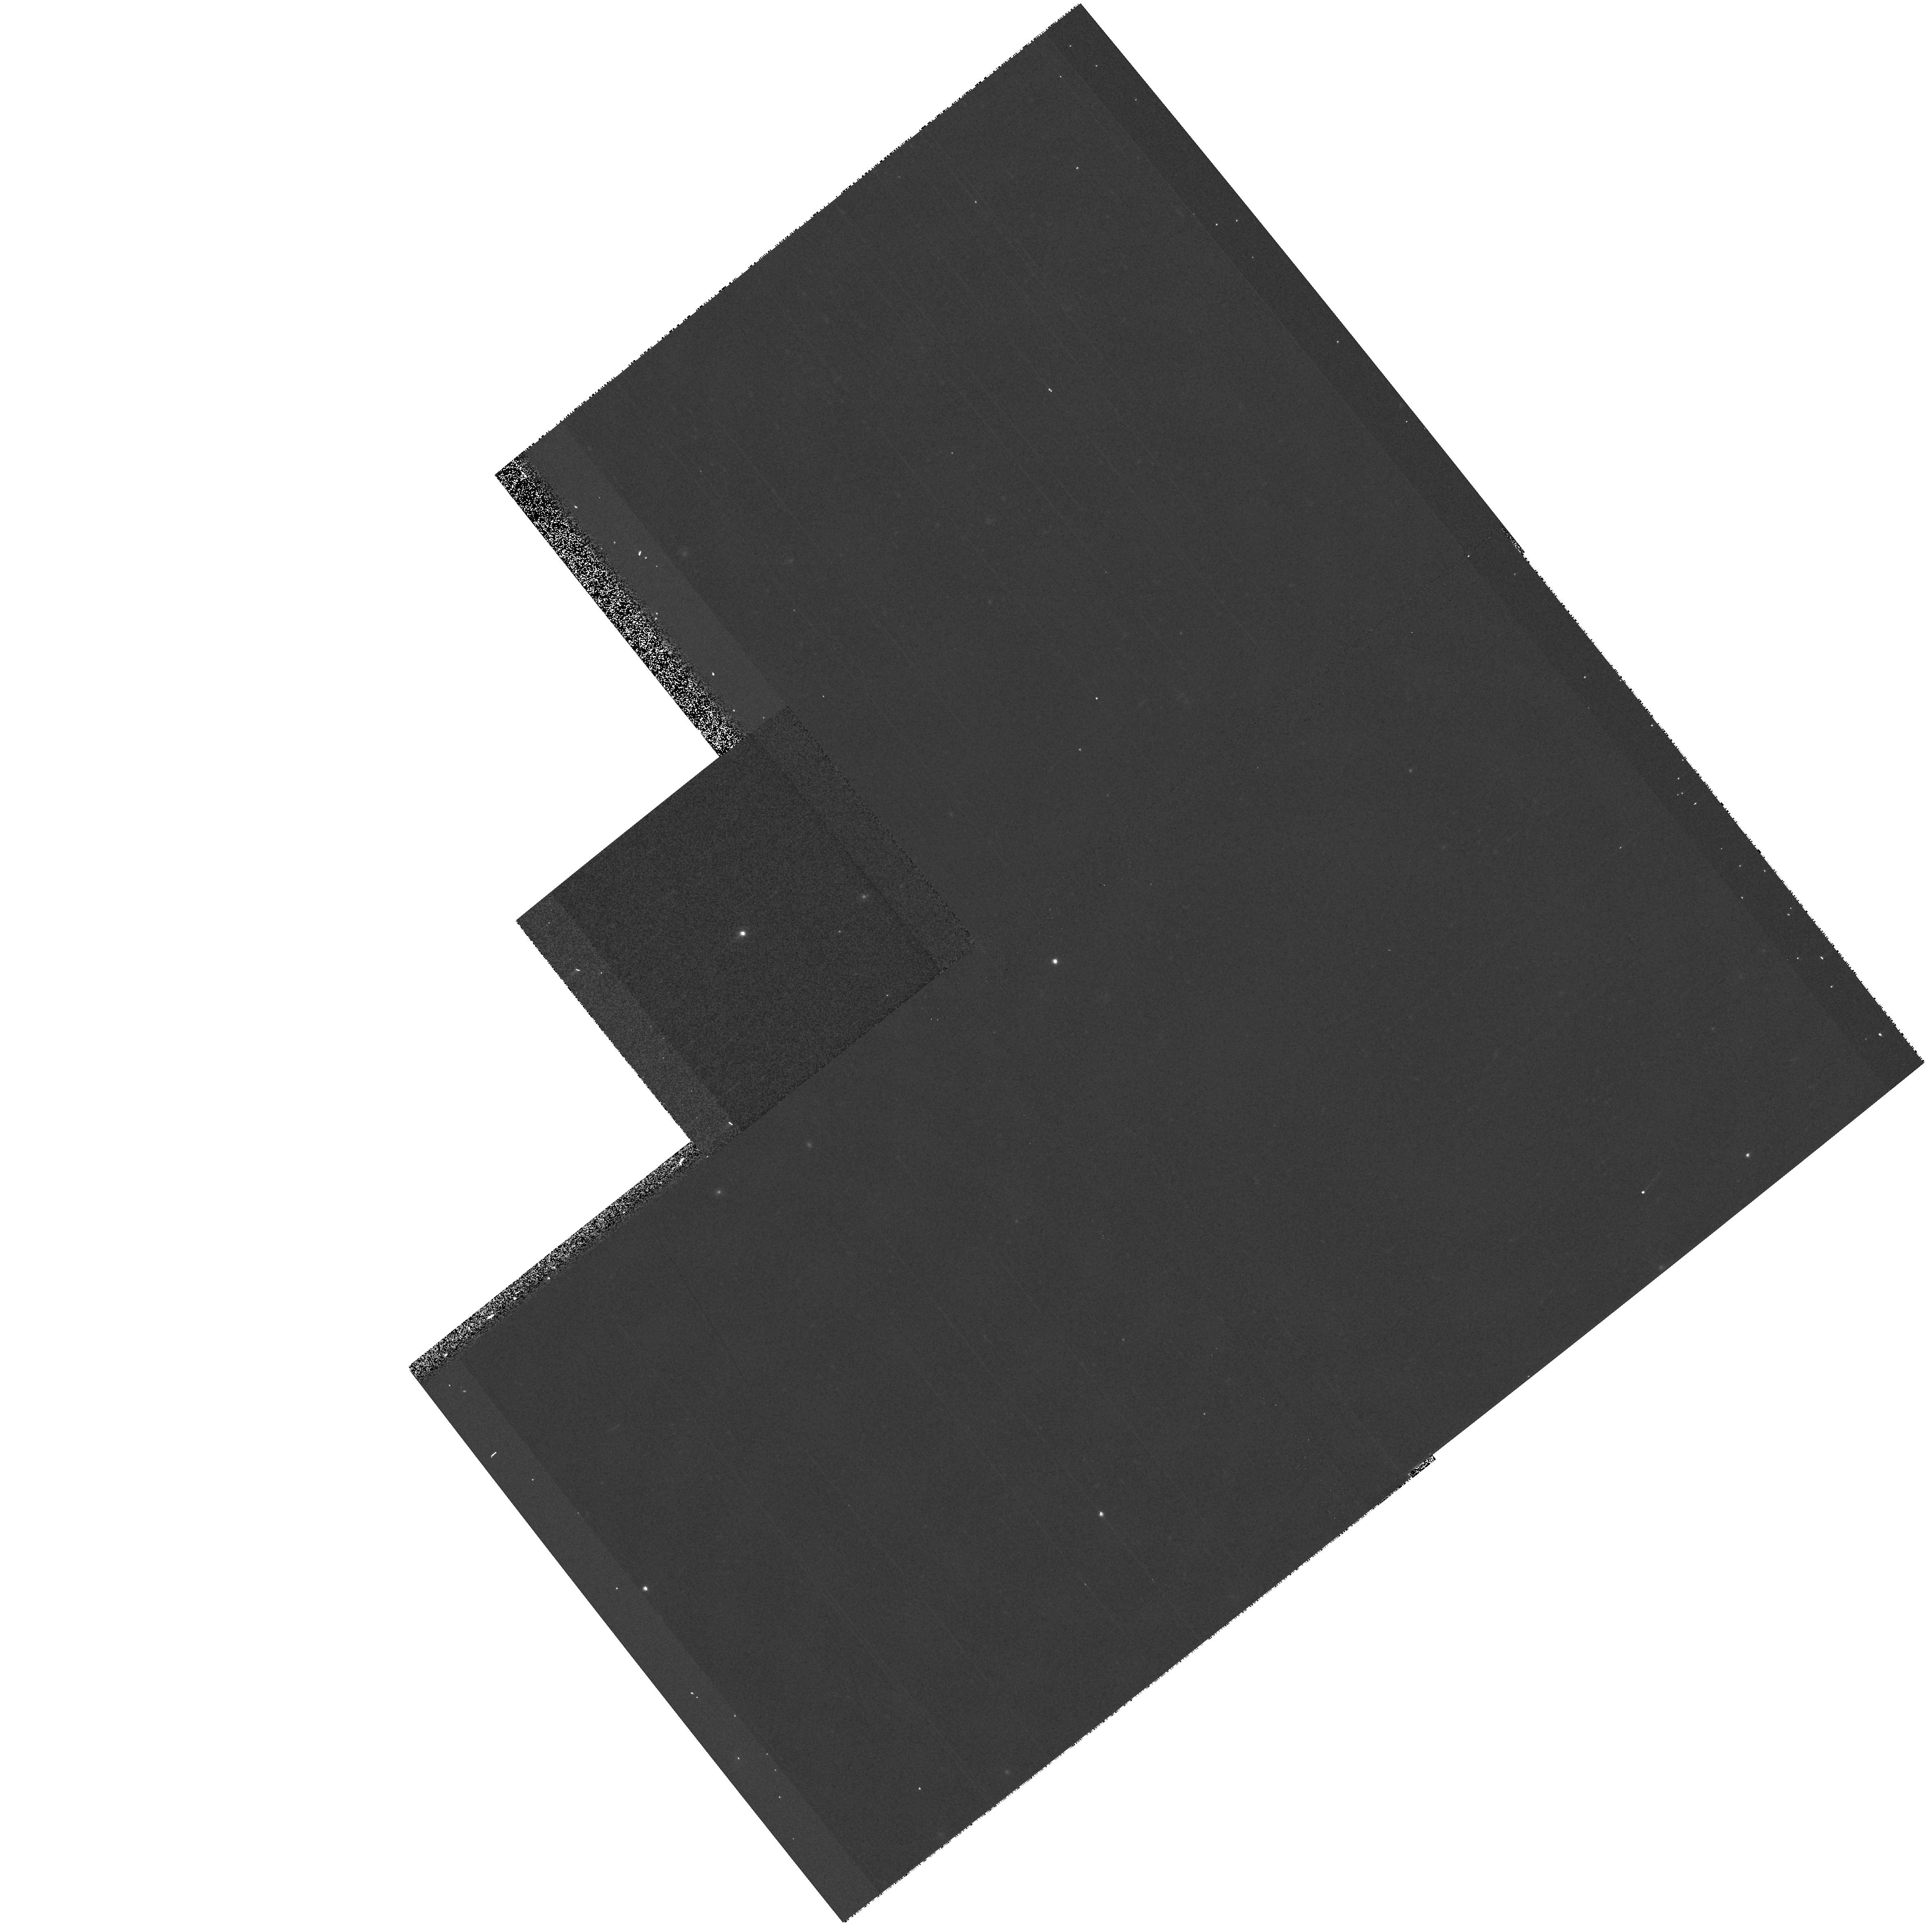
Target: 2M0036+18. Instrument: WFPC2/PC. Filter: F702W. Exposure: 3 min. Observation ID: hst_10078_03_wfpc2_pc_f702w_u8wk03

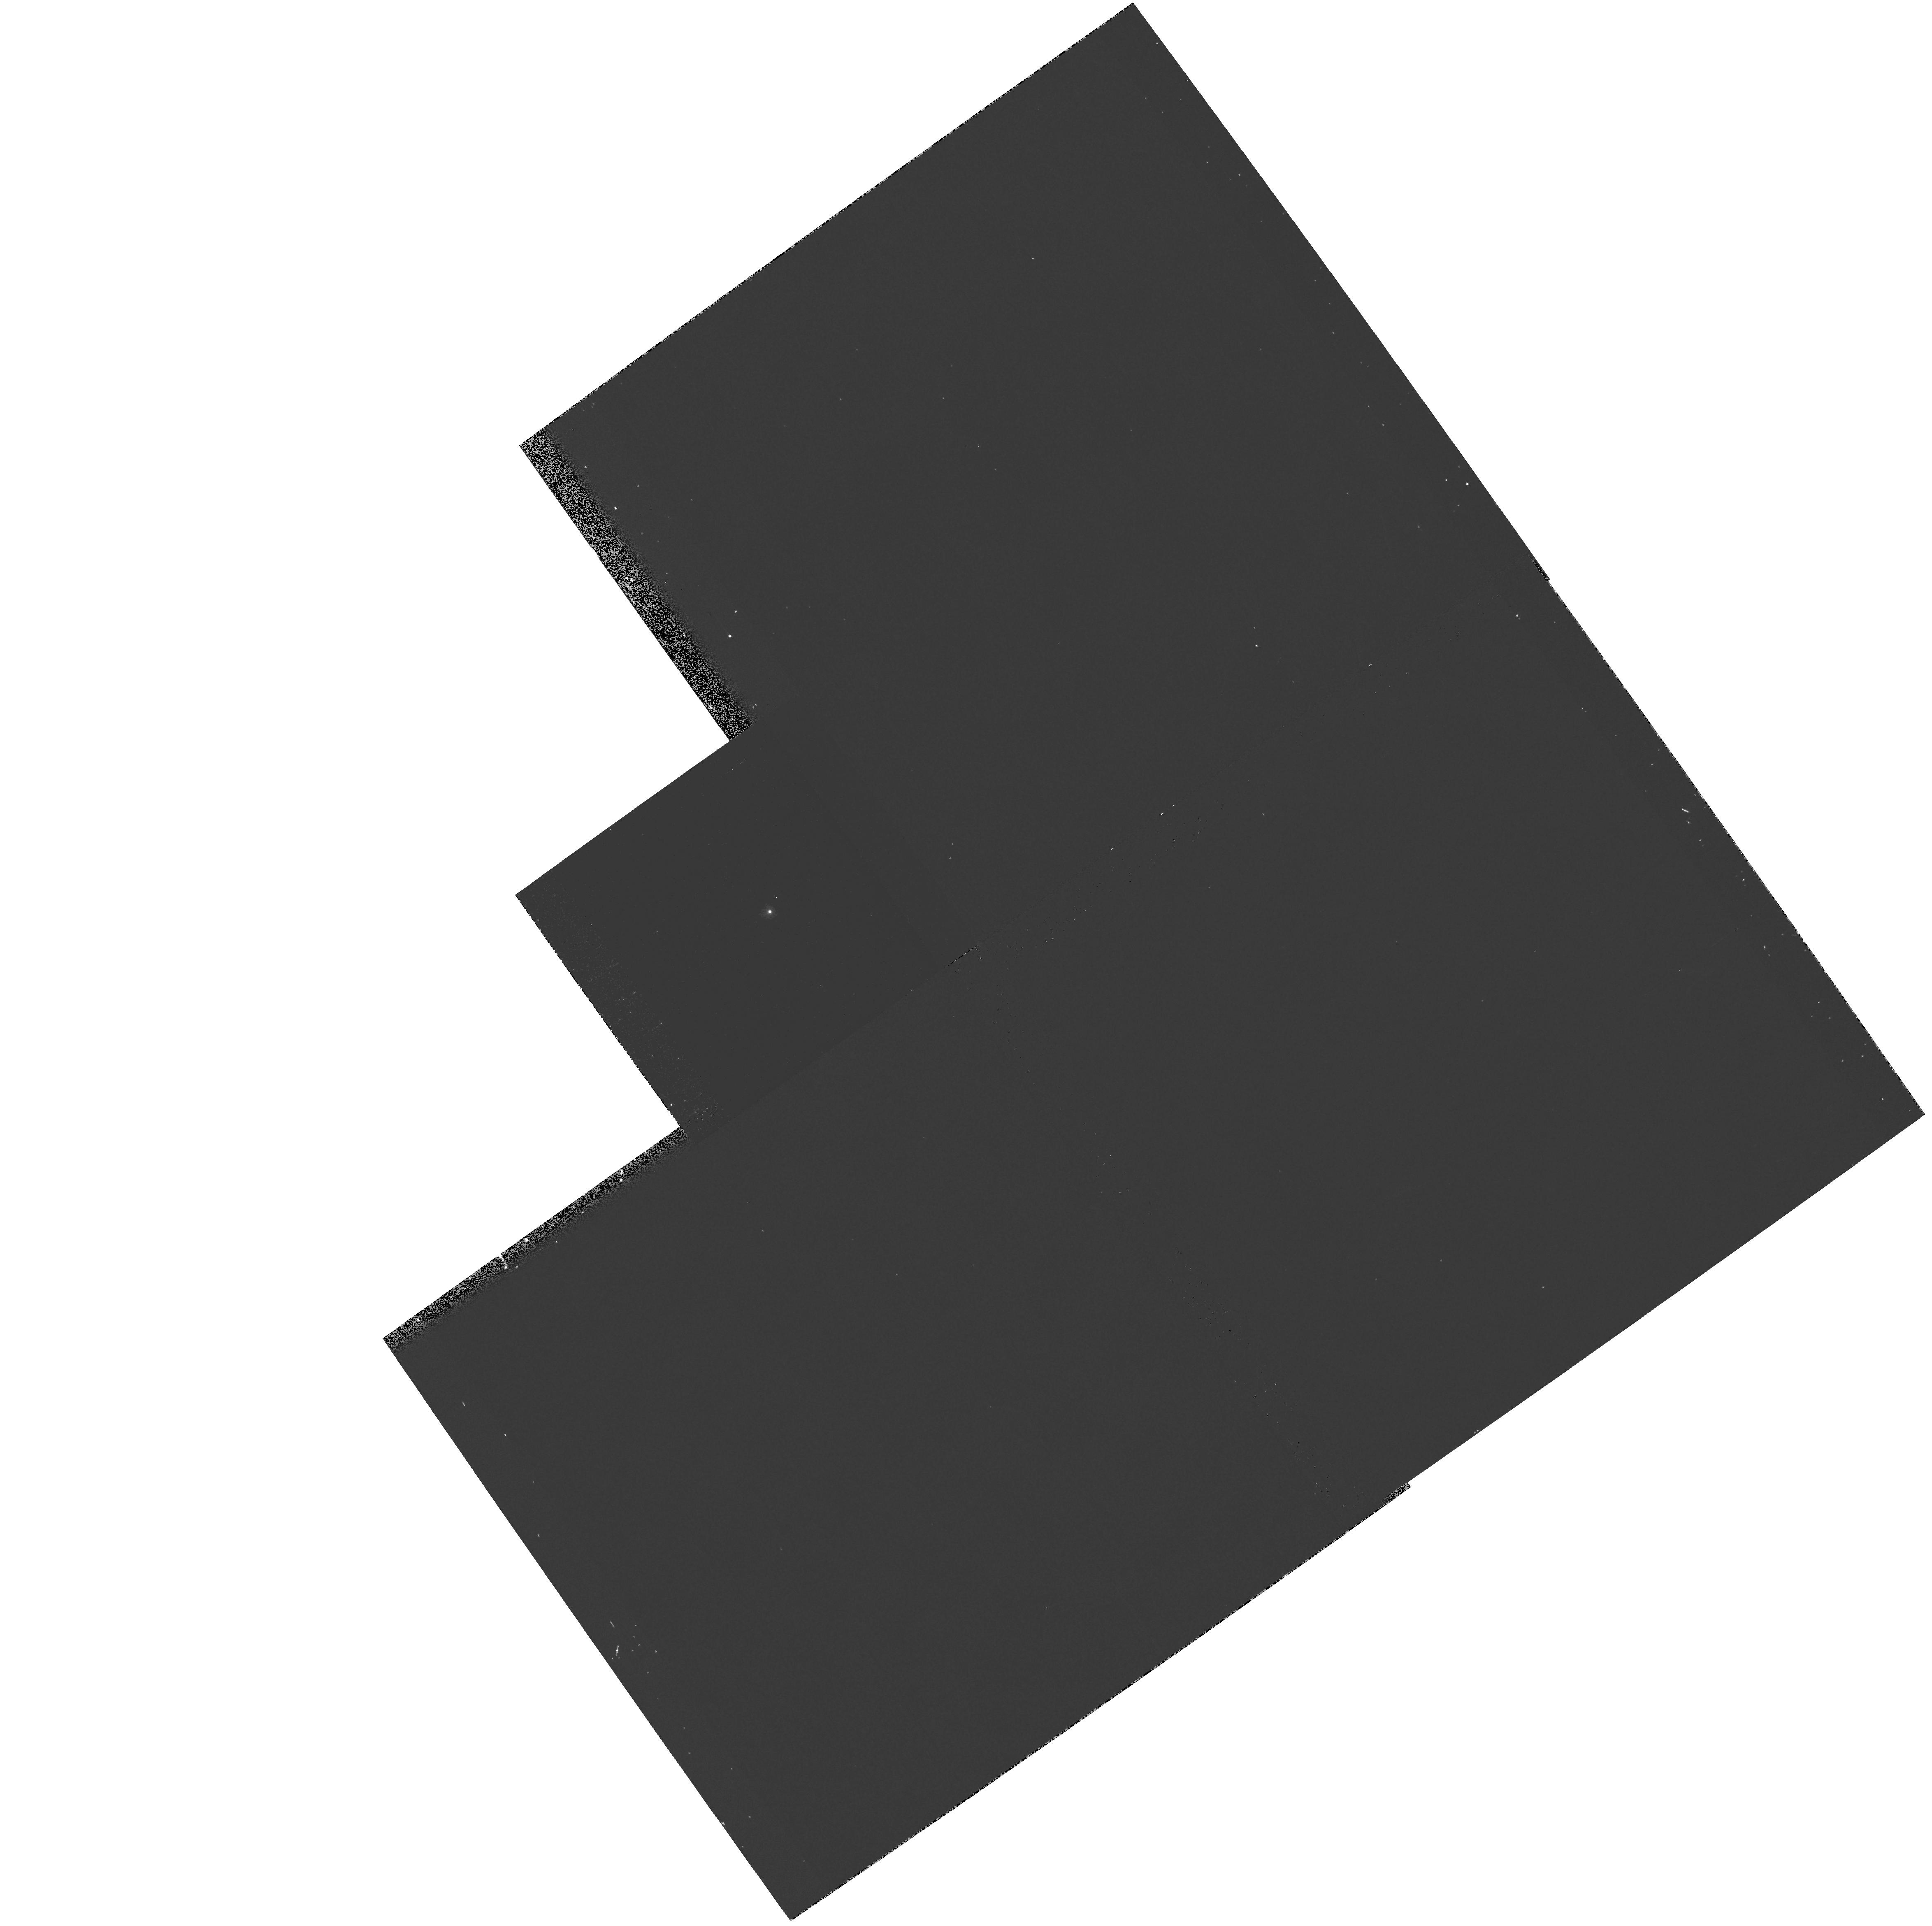
Target: BD+17D4708. Instrument: WFPC2/PC. Filter: F185W. Exposure: 6 min. Observation ID: hst_10078_01_wfpc2_pc_f185w_u8wk01

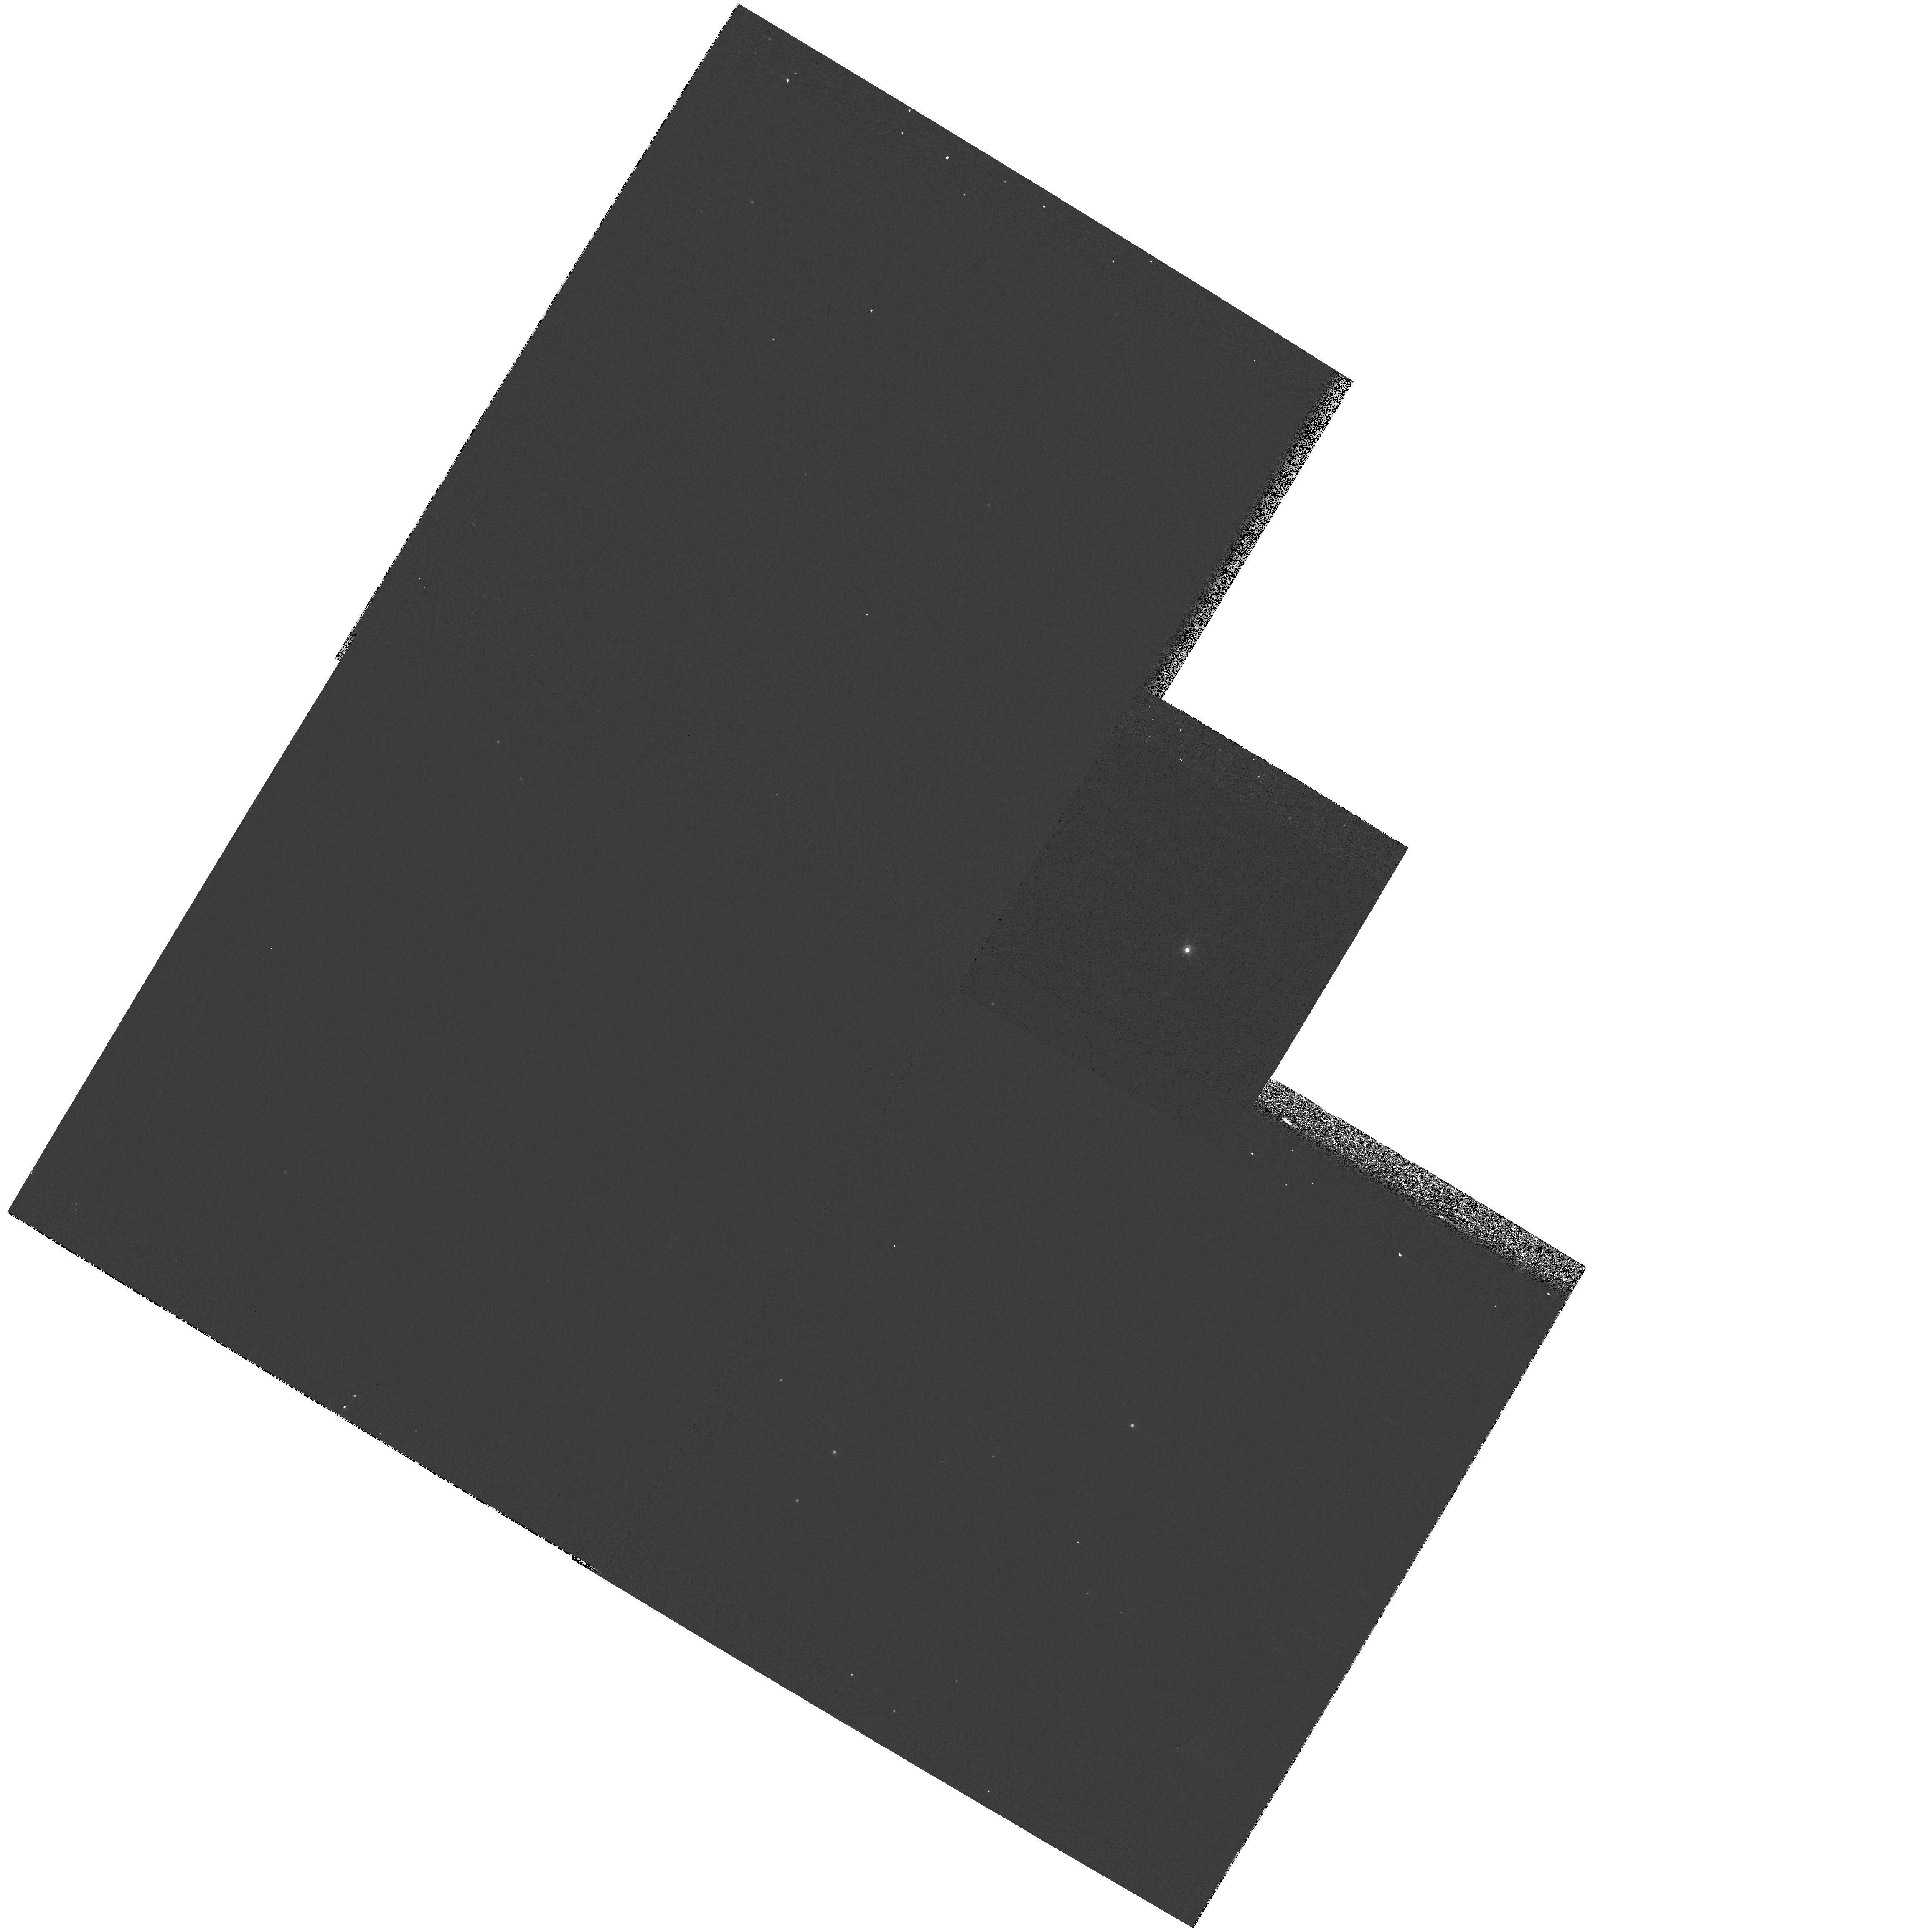
Target: VB8. Instrument: WFPC2/PC. Filter: F1042M. Exposure: 1 min. Observation ID: hst_10078_02_wfpc2_pc_f1042m_u8wk02

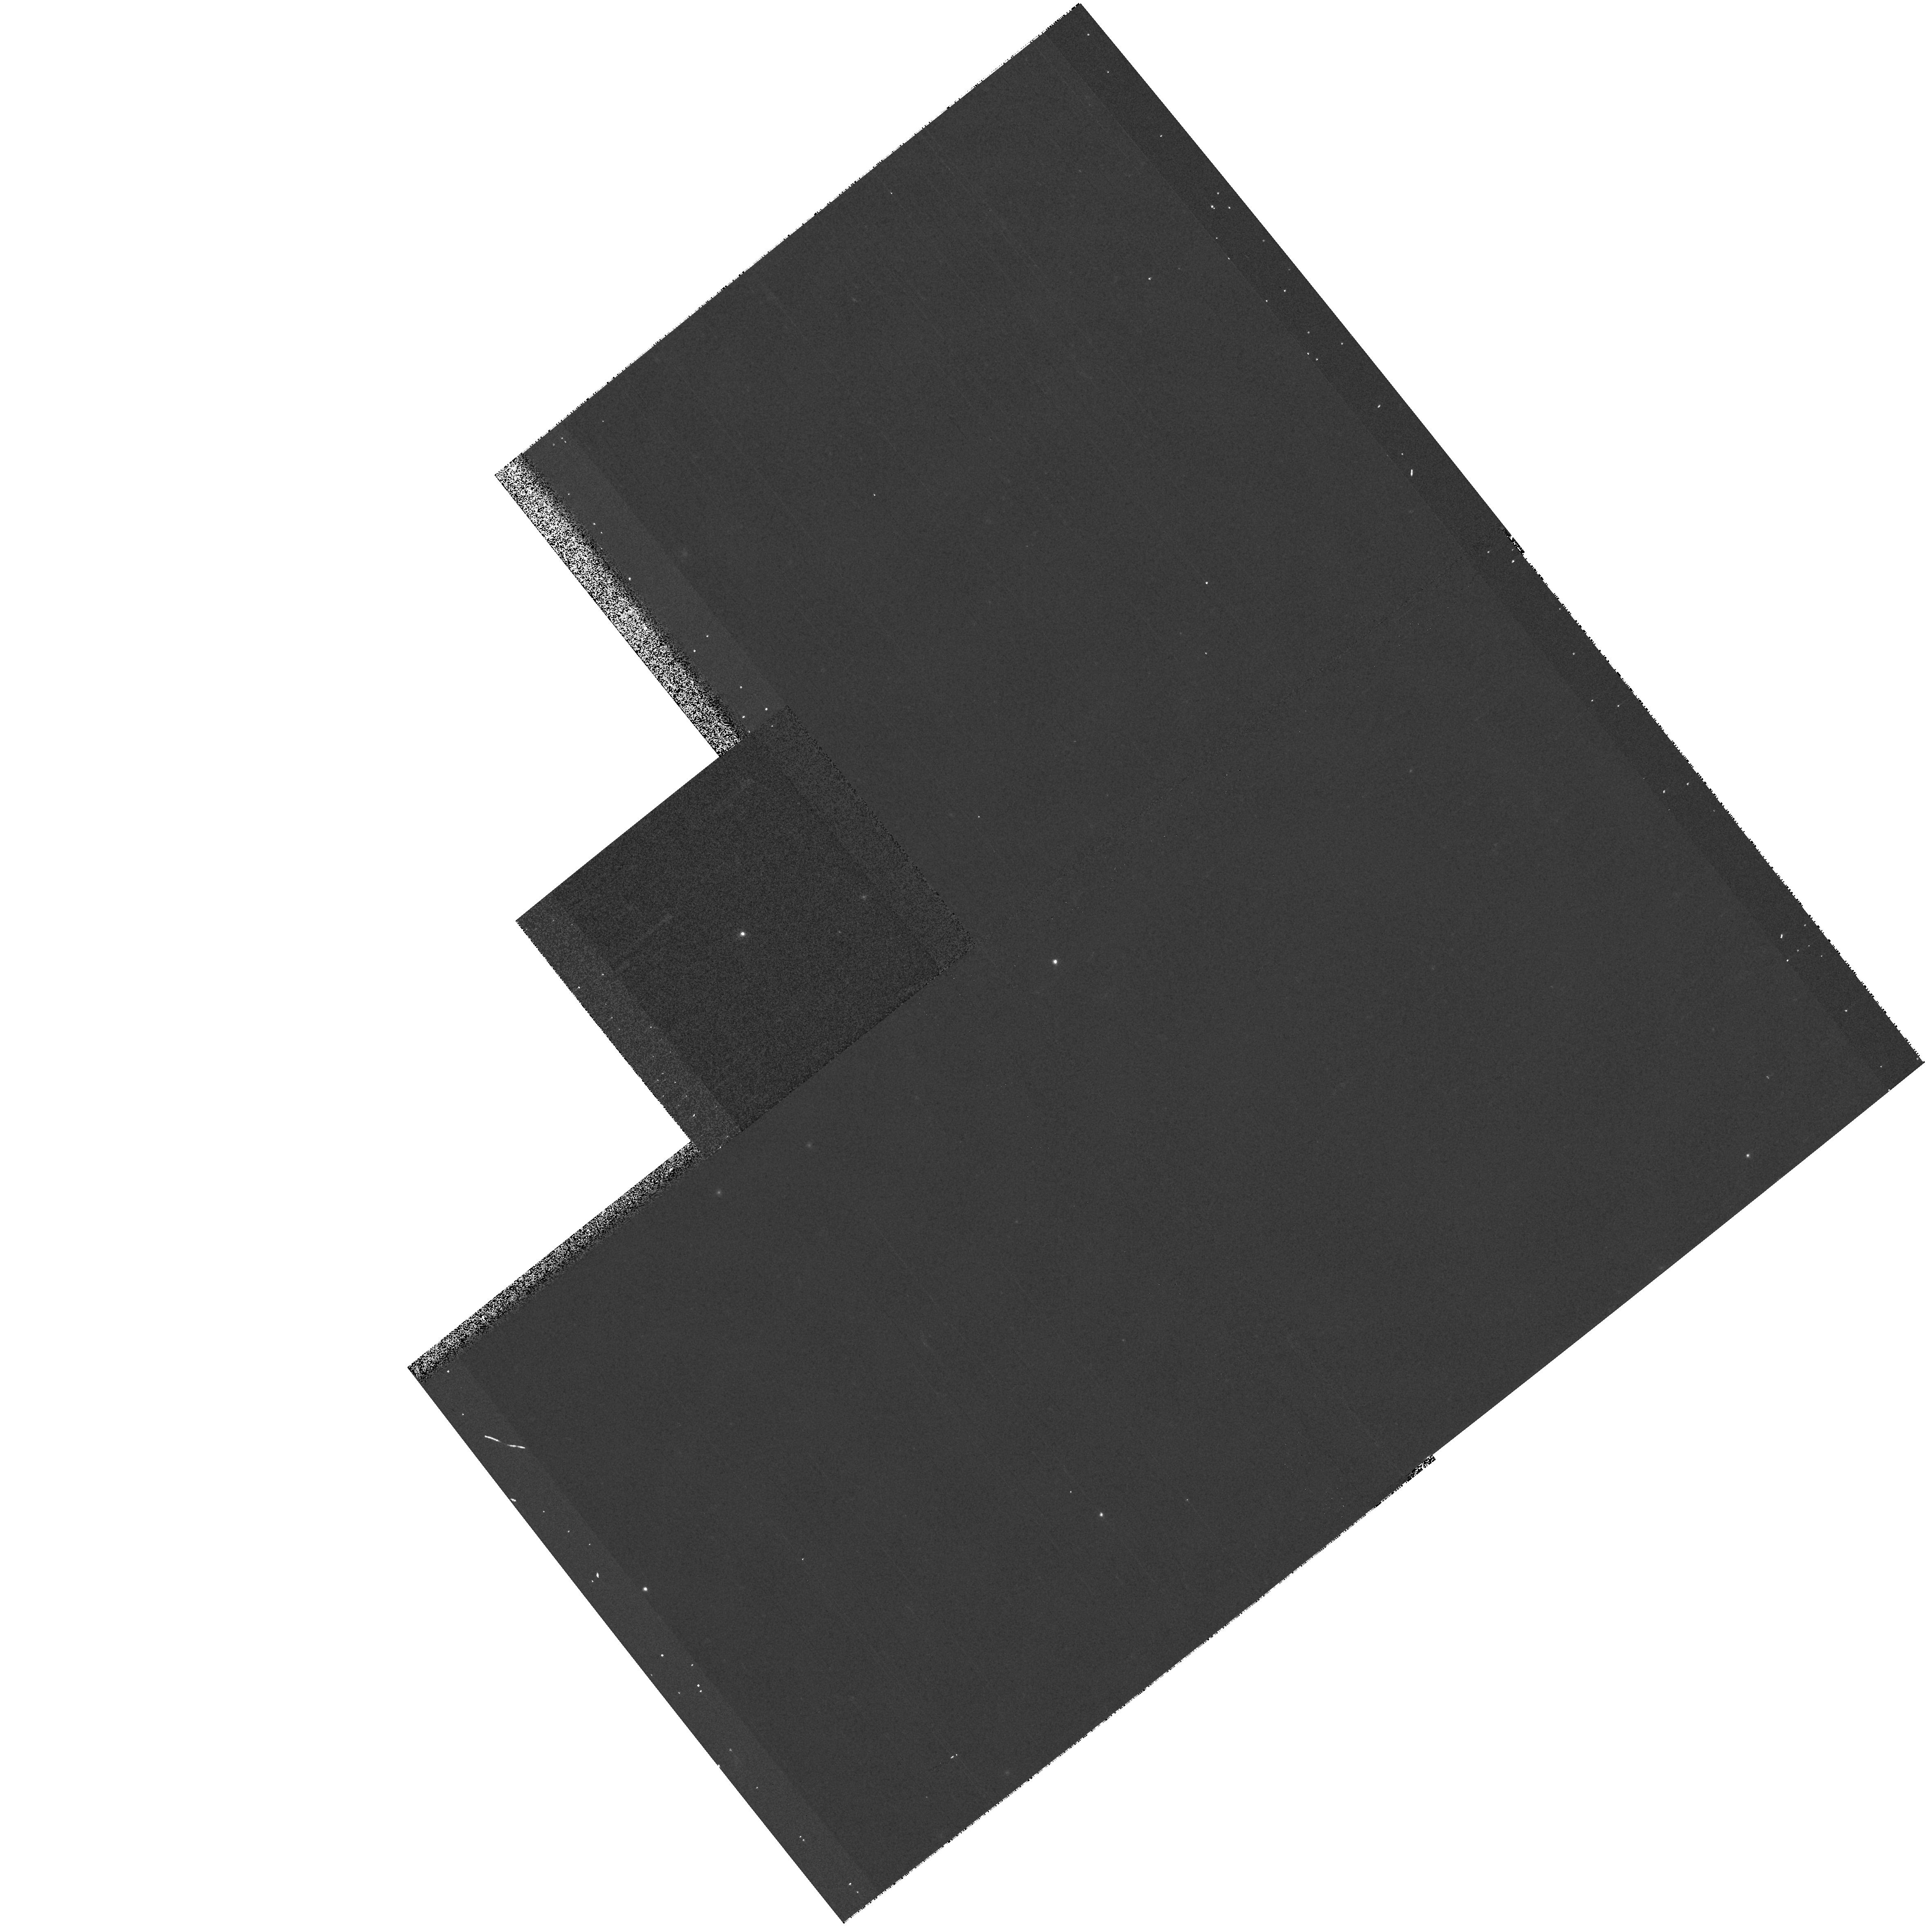
Target: 2M0036+18. Instrument: WFPC2/PC. Filter: F675W. Exposure: 3 min. Observation ID: hst_10078_03_wfpc2_pc_f675w_u8wk03

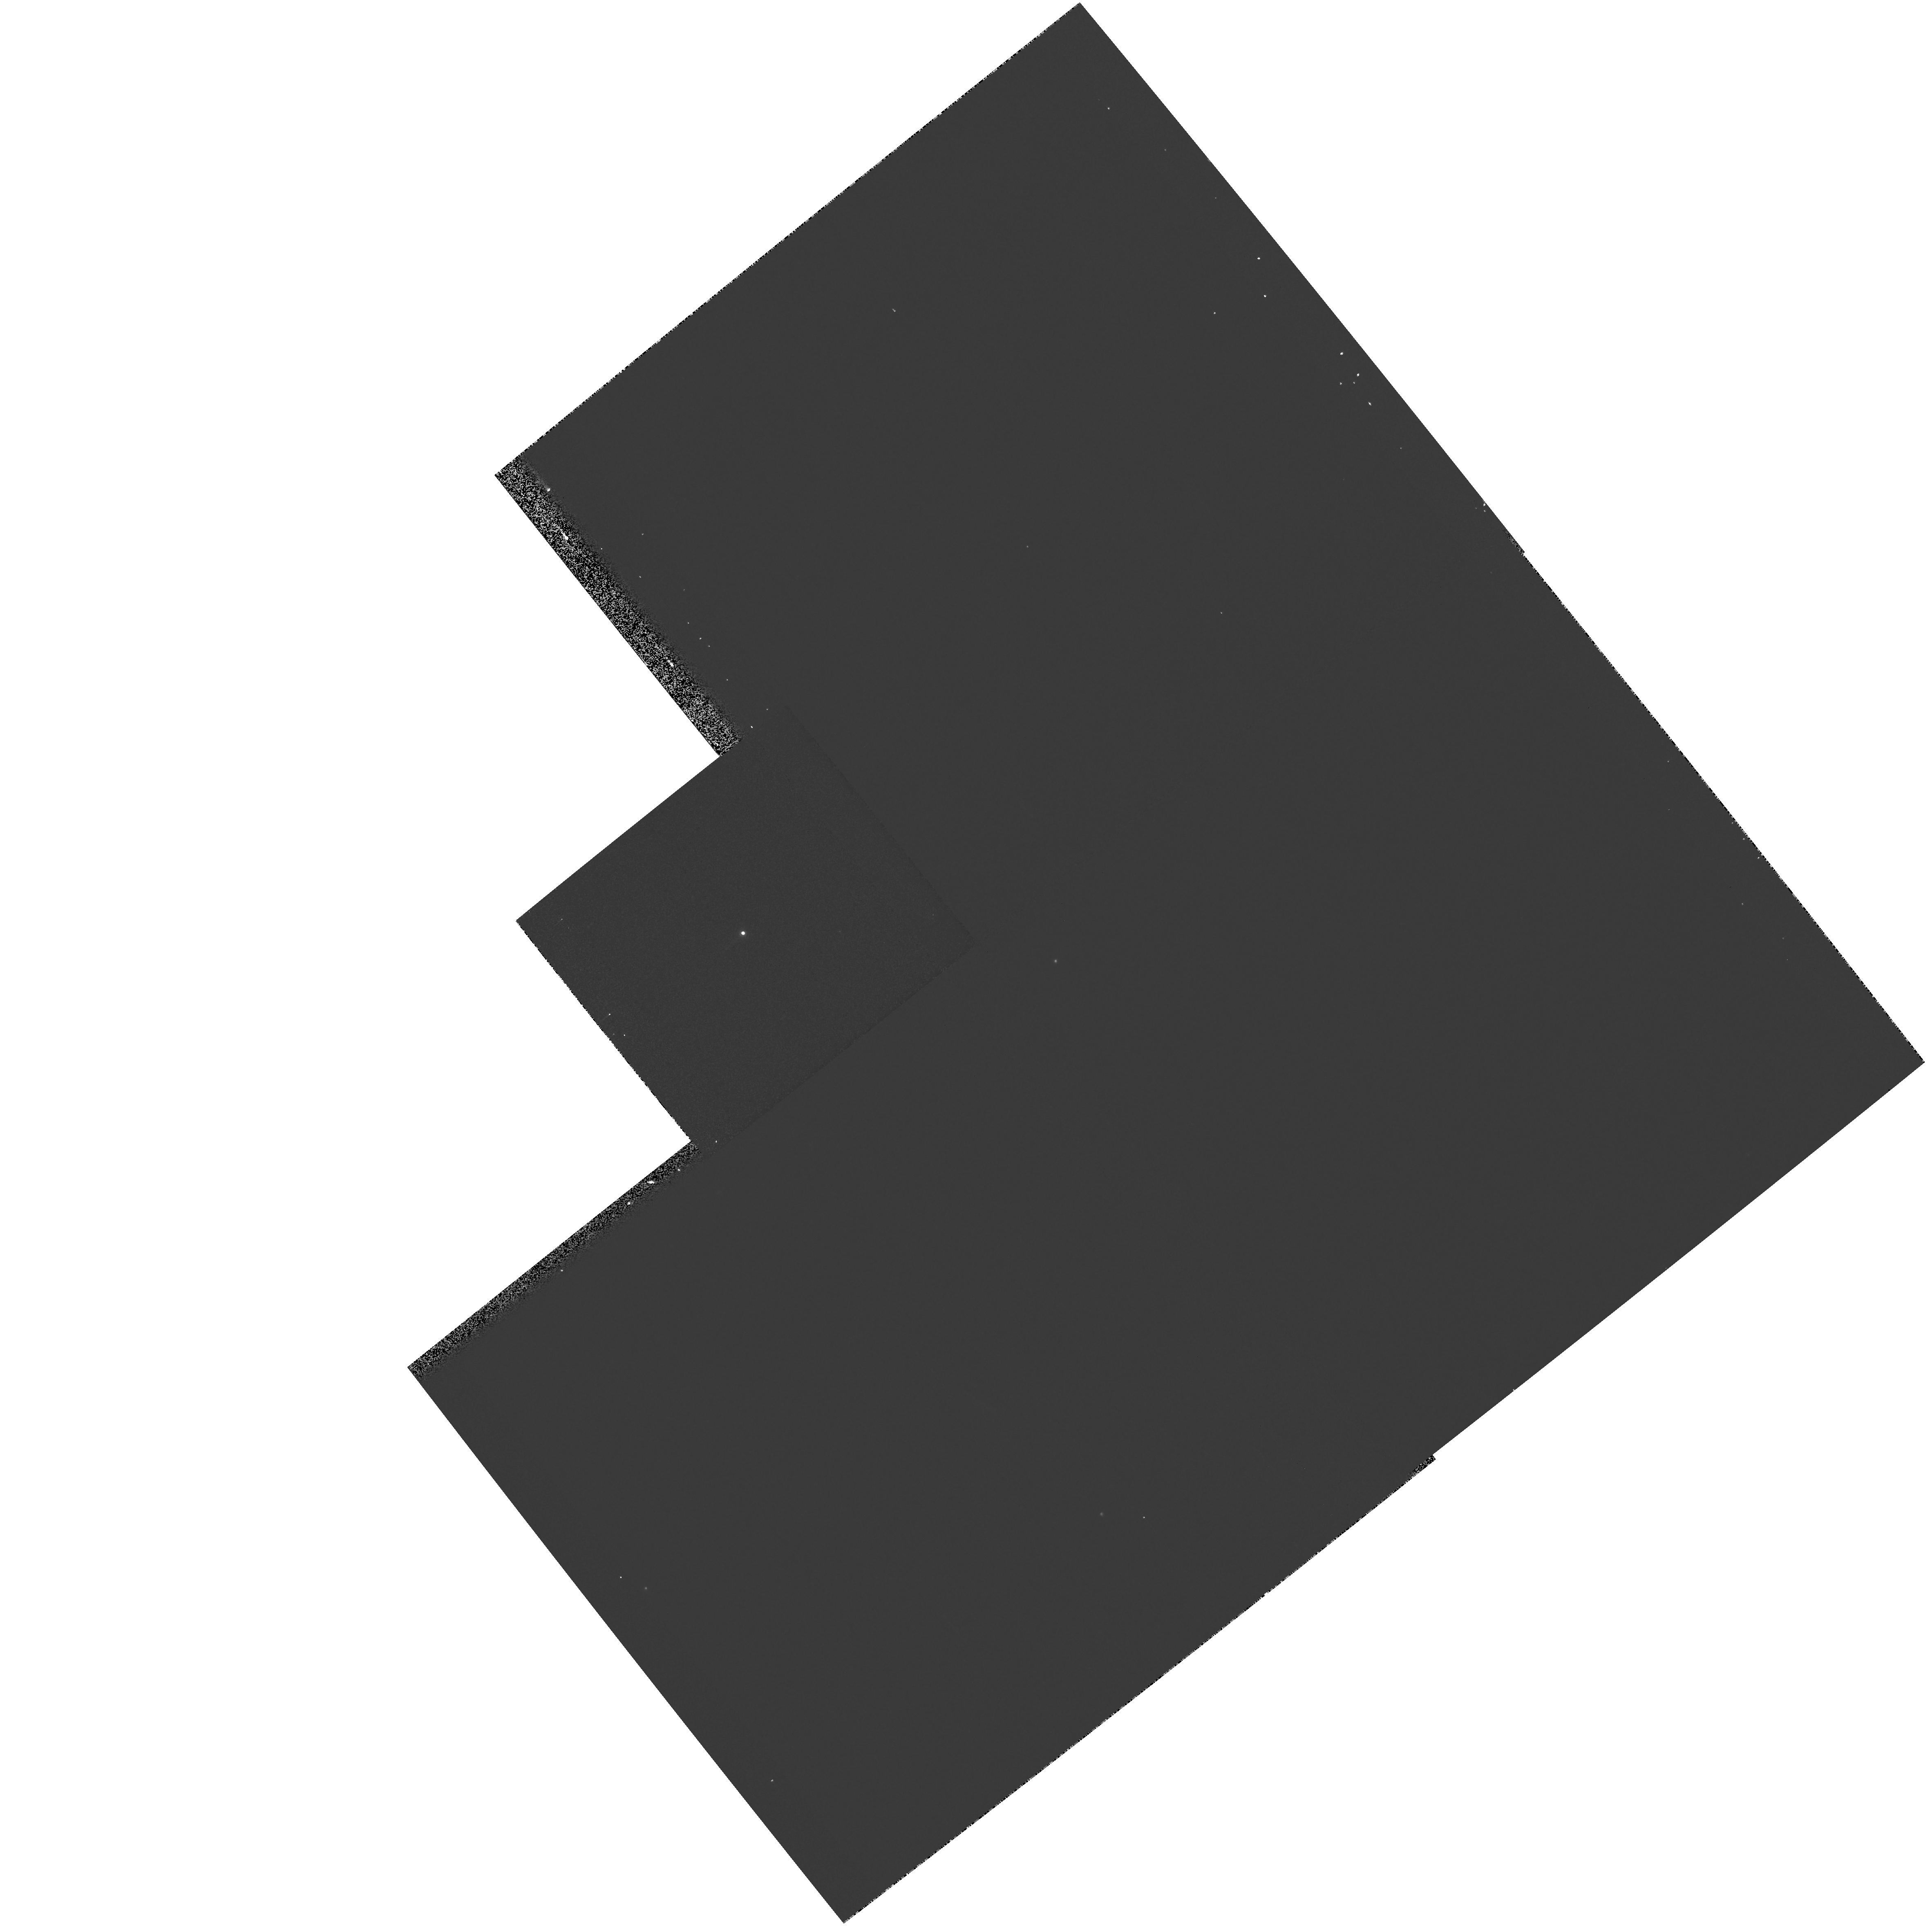
Target: 2M0036+18. Instrument: WFPC2/PC. Filter: F785LP. Exposure: 1 min. Observation ID: hst_10078_03_wfpc2_pc_f785lp_u8wk03

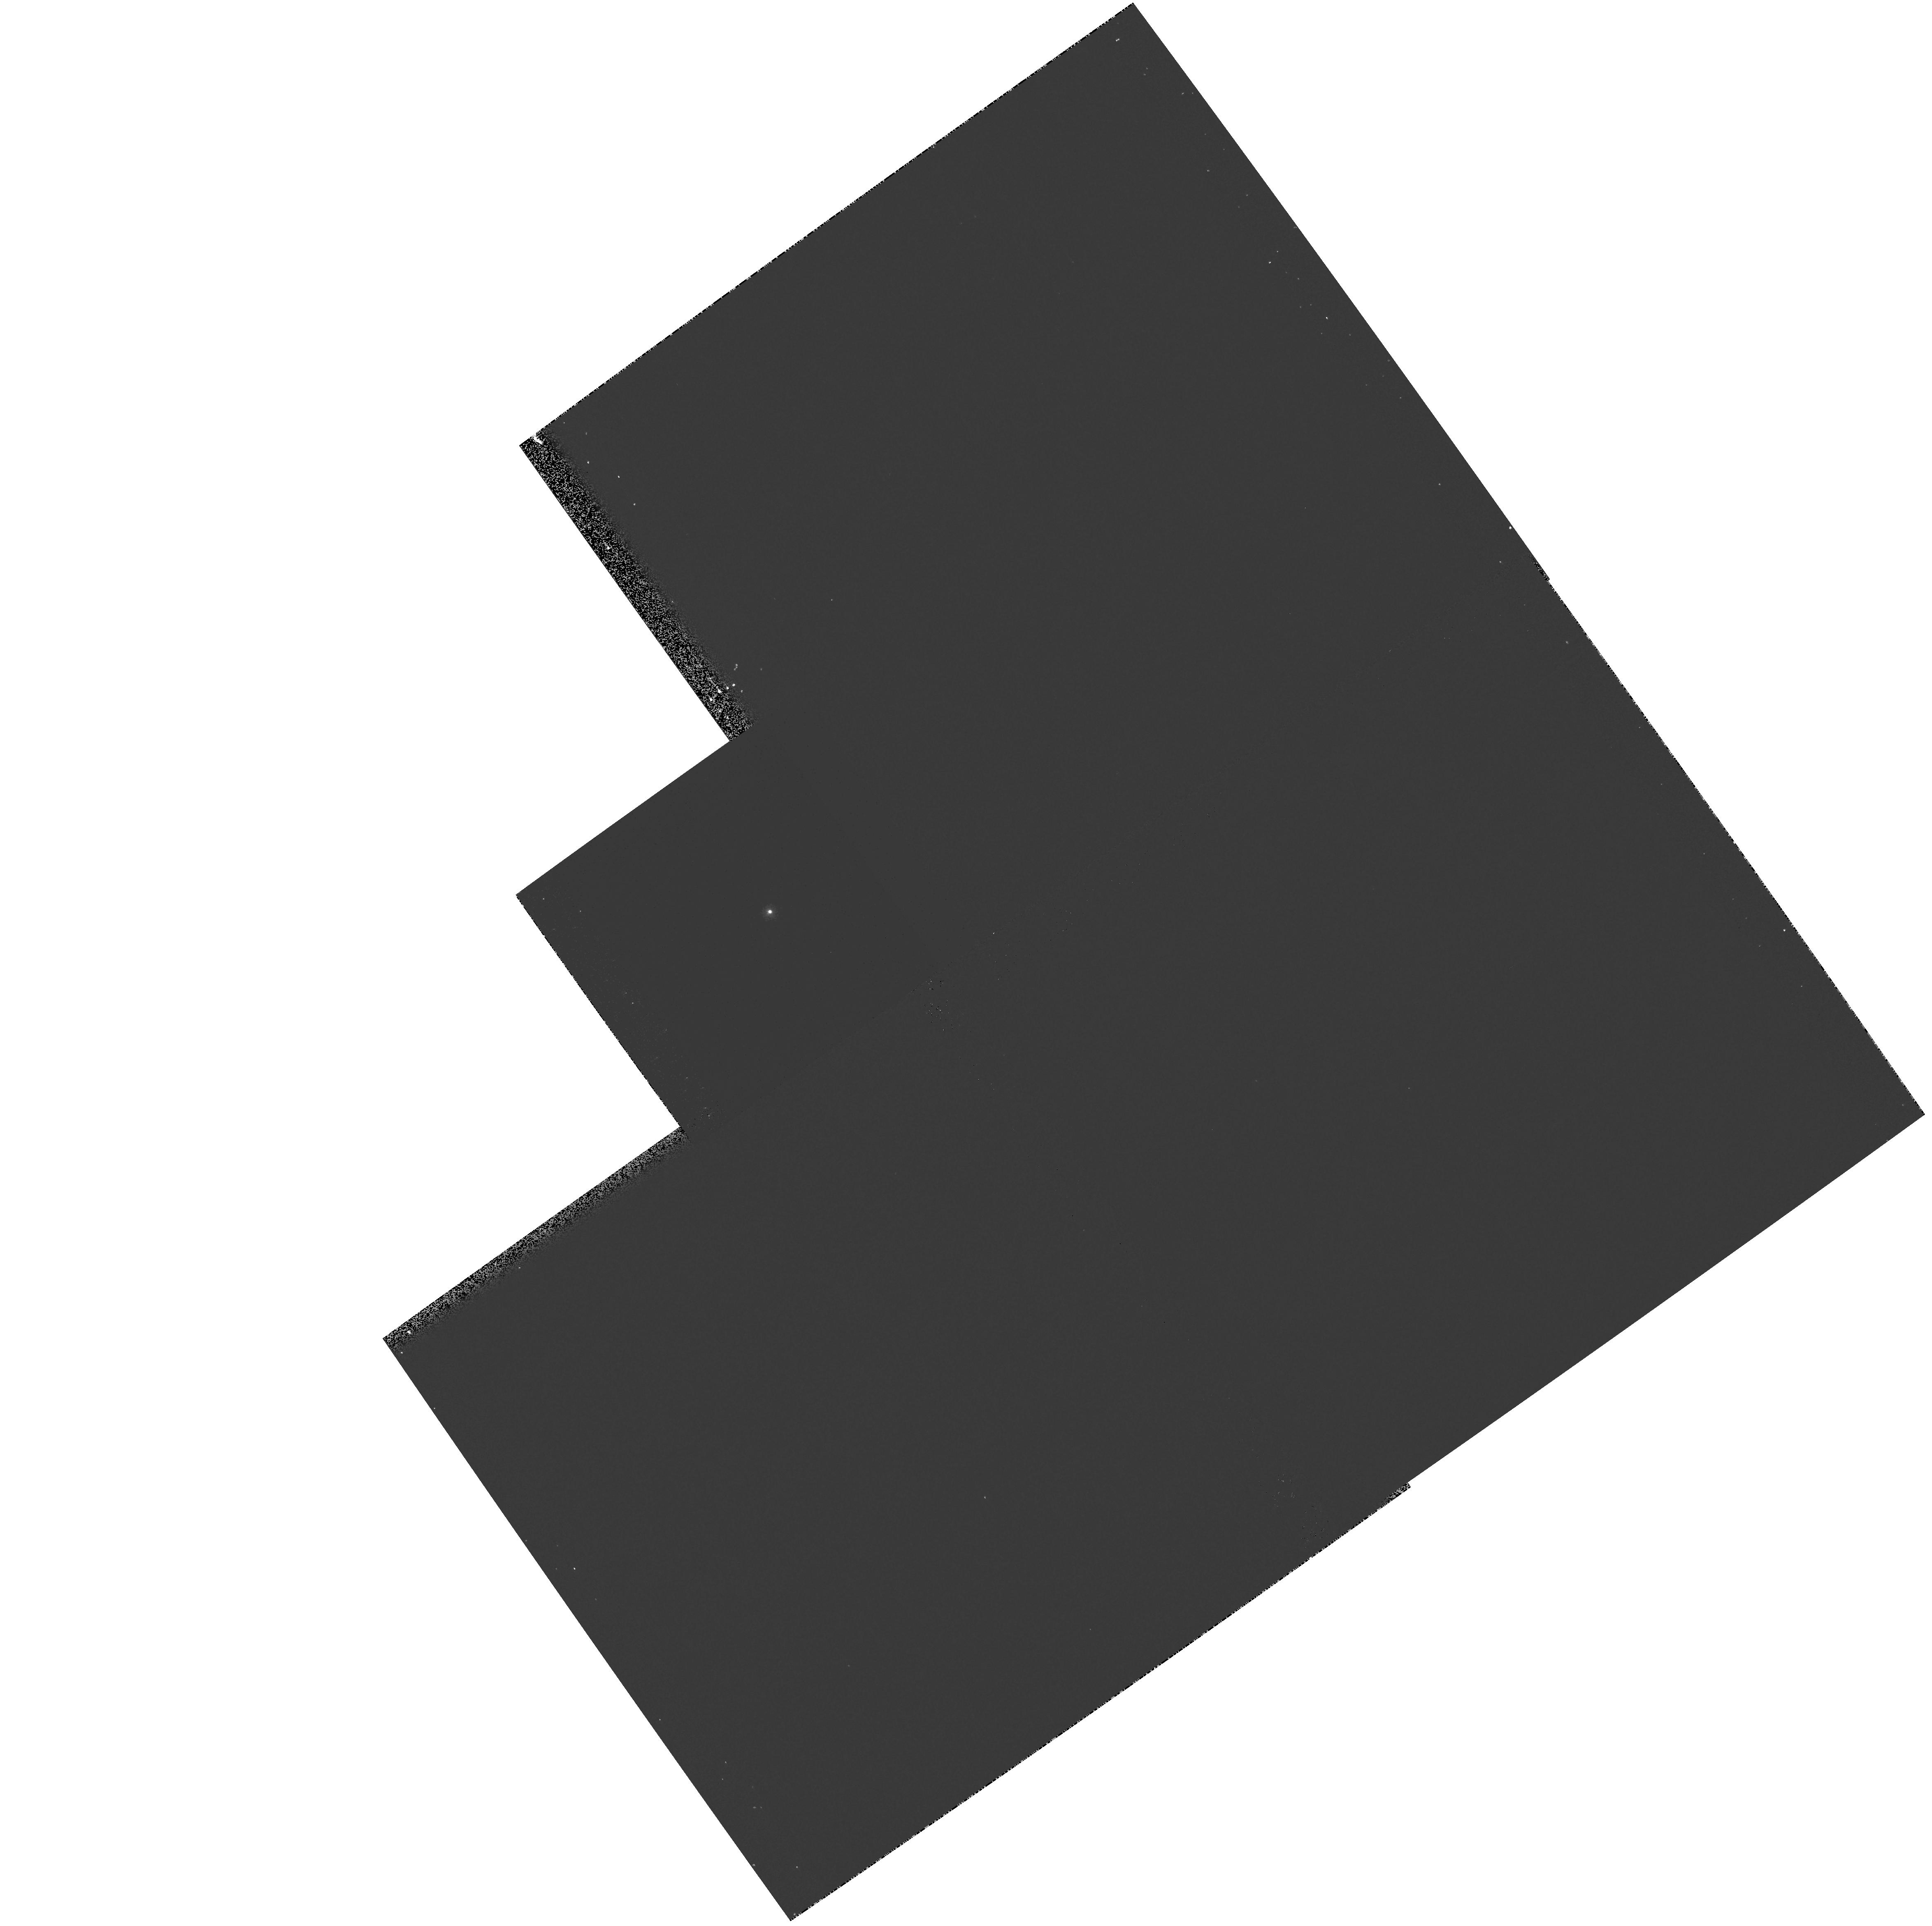
Target: BD+17D4708. Instrument: WFPC2/PC. Filter: F218W. Exposure: 3 min. Observation ID: hst_10078_01_wfpc2_pc_f218w_u8wk01

WFPC2 Cycle 12 Close-Out Photometric Cross-Calibration (PI: Koekemoer, Anton M.)

This proposal is aimed at providing photometric zeropoint cross-calibration between the commonly used WFPC2 photometric filter sets and those that will be used for ACS and WFC3. The proposal consists of observations of a set of standard stars, including the SDSS primary standard BD+17D4708 (F5) and two red standard stars, VB8 (an M7-dwarf) and 2M0036+18 (L3.5 dwarf). For the red stars, medium and broad-band filters redward of F606W are calibrated, while for BD+17D4708 an extensive set of 22 medium and broad-band filters is used (from F185W to F1042M). The intent is to observe these stars with as many filters as possible, to eventually allow cross-calibration of archival WFPC2 data with data from ACS, WFC3, SDSS and 2MASS.